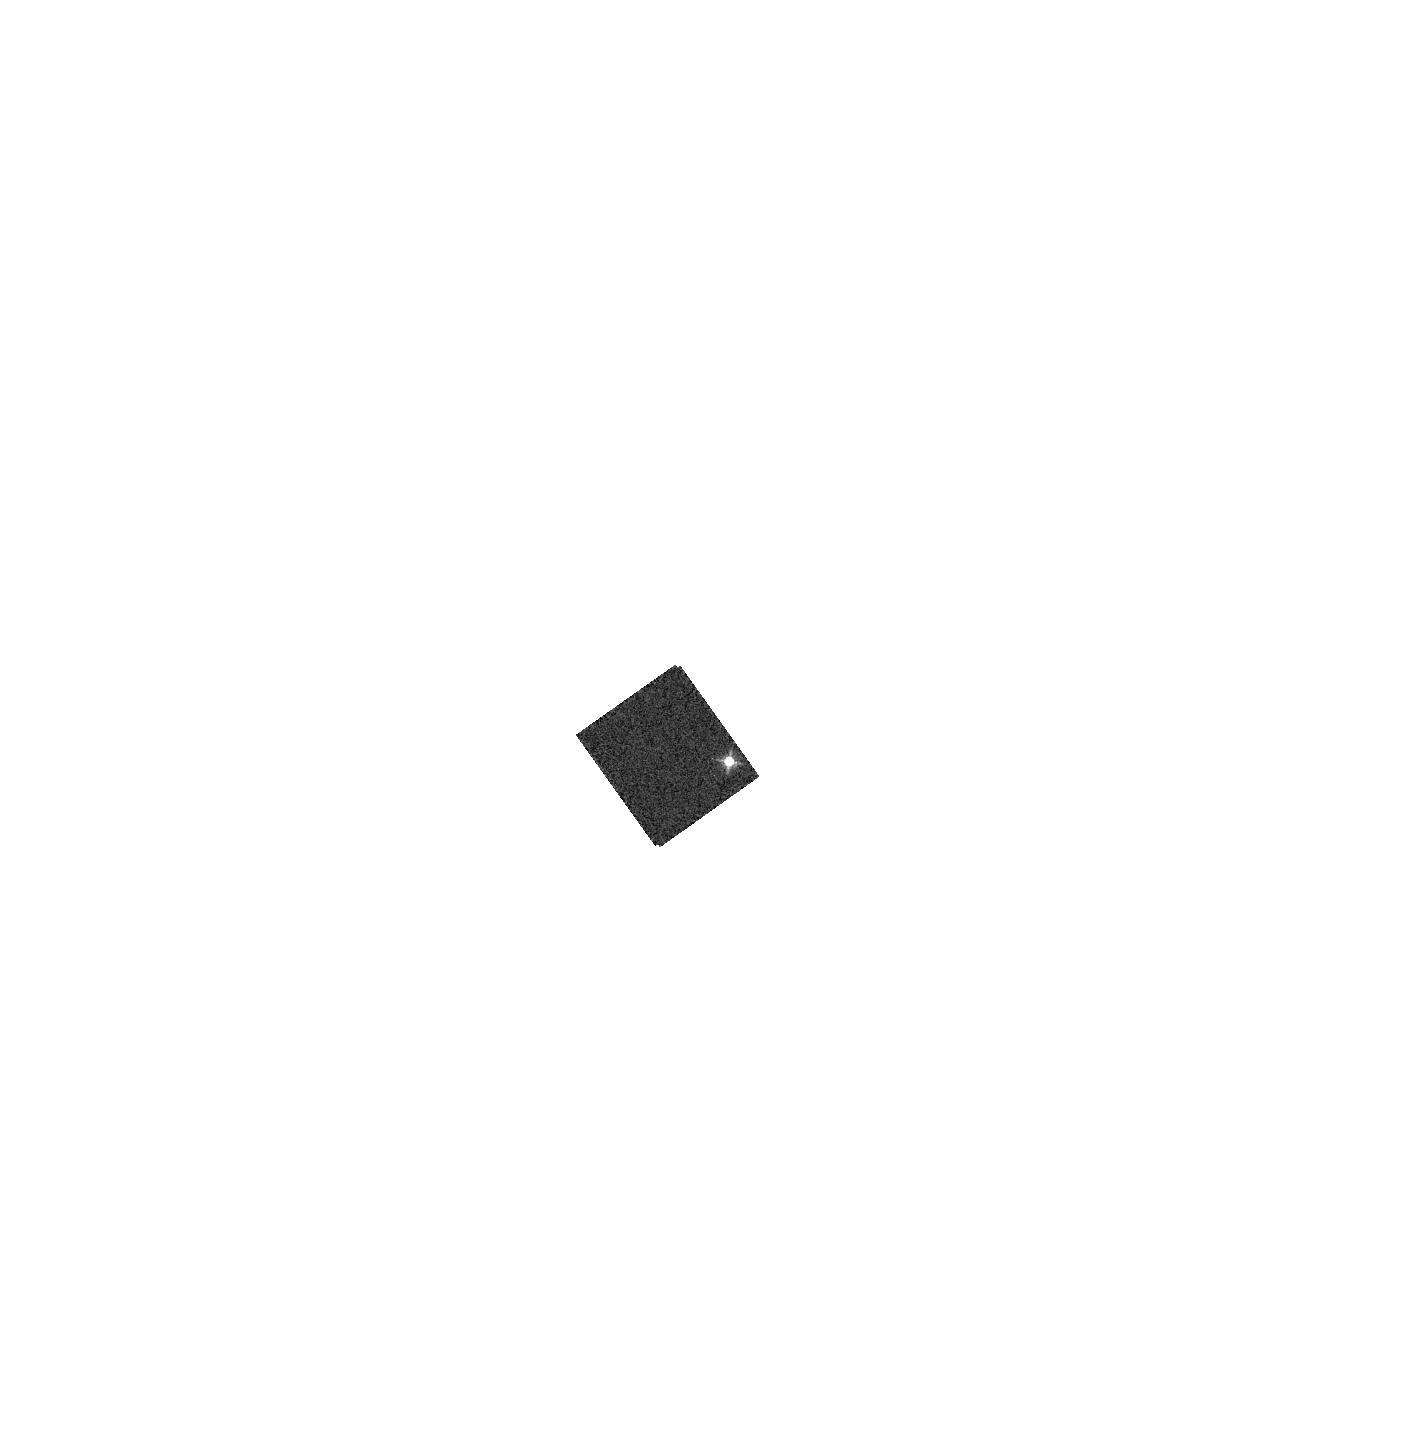
Target: GRW+70D5824. Instrument: WFC3/IR. Filter: F126N. Exposure: 2 min. Observation ID: hst_13575_16_wfc3_ir_f126n_ich316

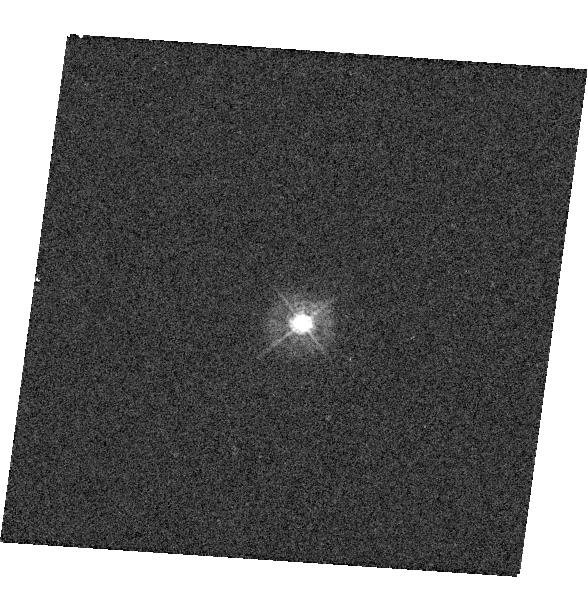
Target: GSC-02581-02323. Instrument: WFC3/UVIS. Filter: F336W. Exposure: 1 min. Observation ID: hst_13575_08_wfc3_uvis_f336w_ich308

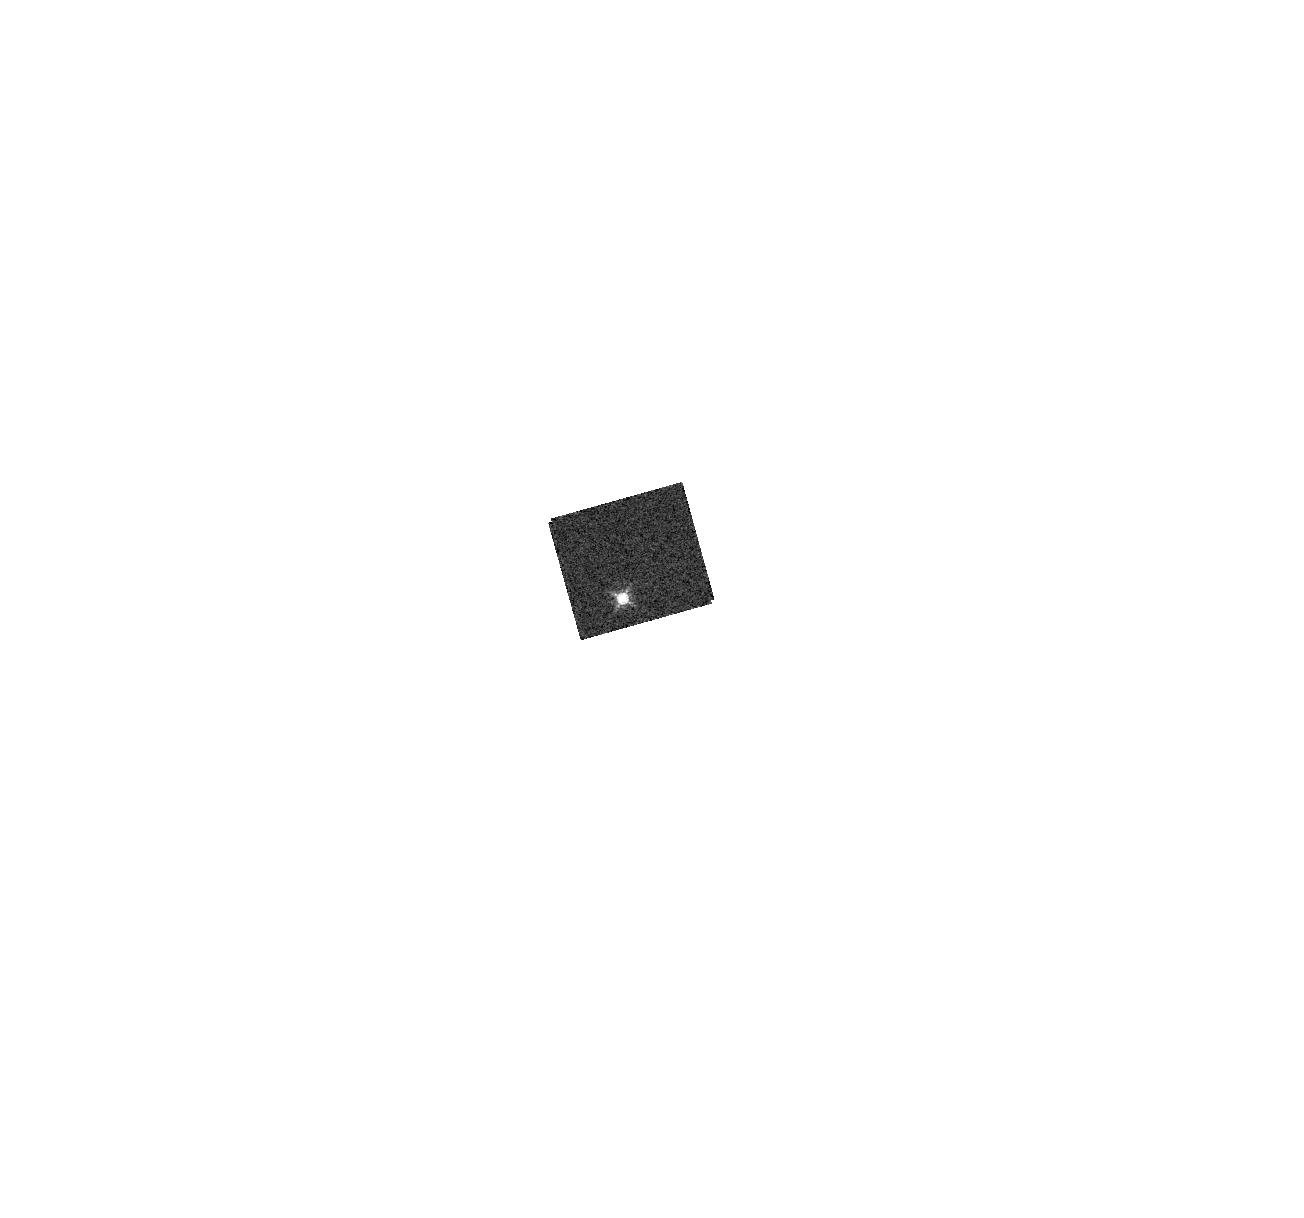
Target: GD-153. Instrument: WFC3/IR. Filter: F153M. Exposure: 1 min. Observation ID: hst_13575_18_wfc3_ir_f153m_ich318

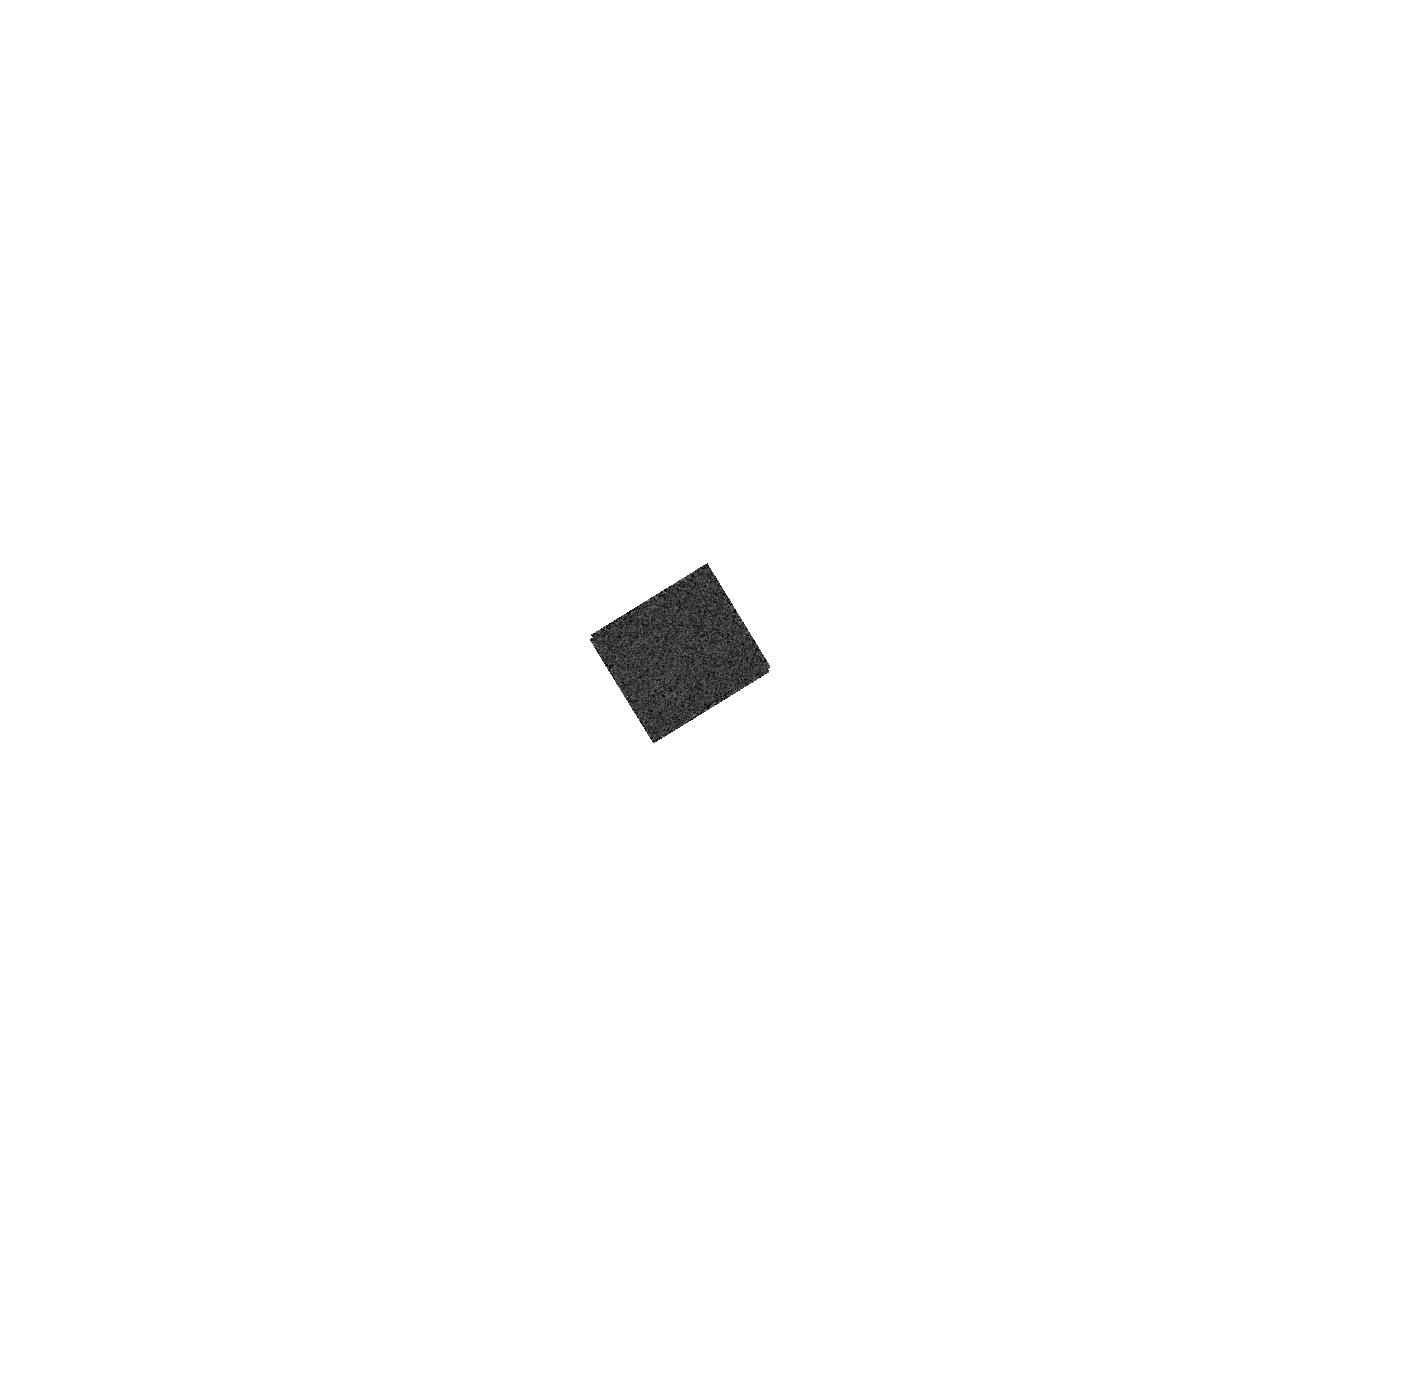
Target: HIP-66578. Instrument: WFC3/IR. Filter: F128N. Exposure: 2 min. Observation ID: hst_13575_17_wfc3_ir_f128n_ich317

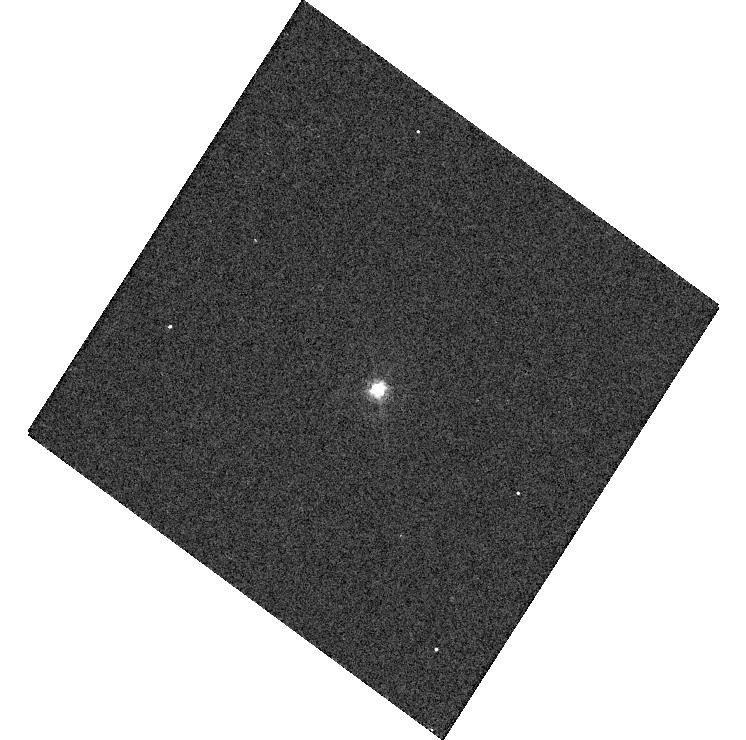
Target: GSC-02581-02323. Instrument: WFC3/UVIS. Filter: F469N. Exposure: 1 min. Observation ID: hst_13575_14_wfc3_uvis_f469n_ich314

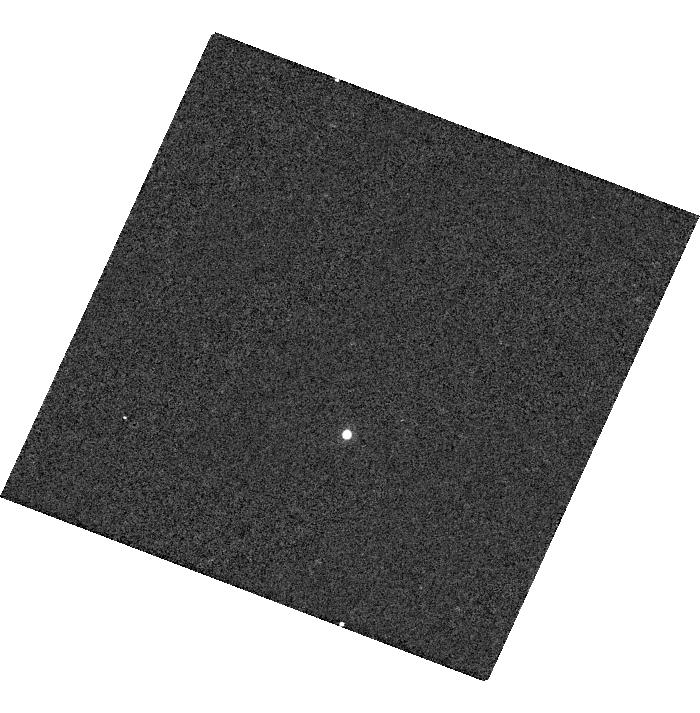
Target: GD-153. Instrument: WFC3/UVIS. Filter: F953N. Exposure: 2 min. Observation ID: hst_13575_03_wfc3_uvis_f953n_ich303

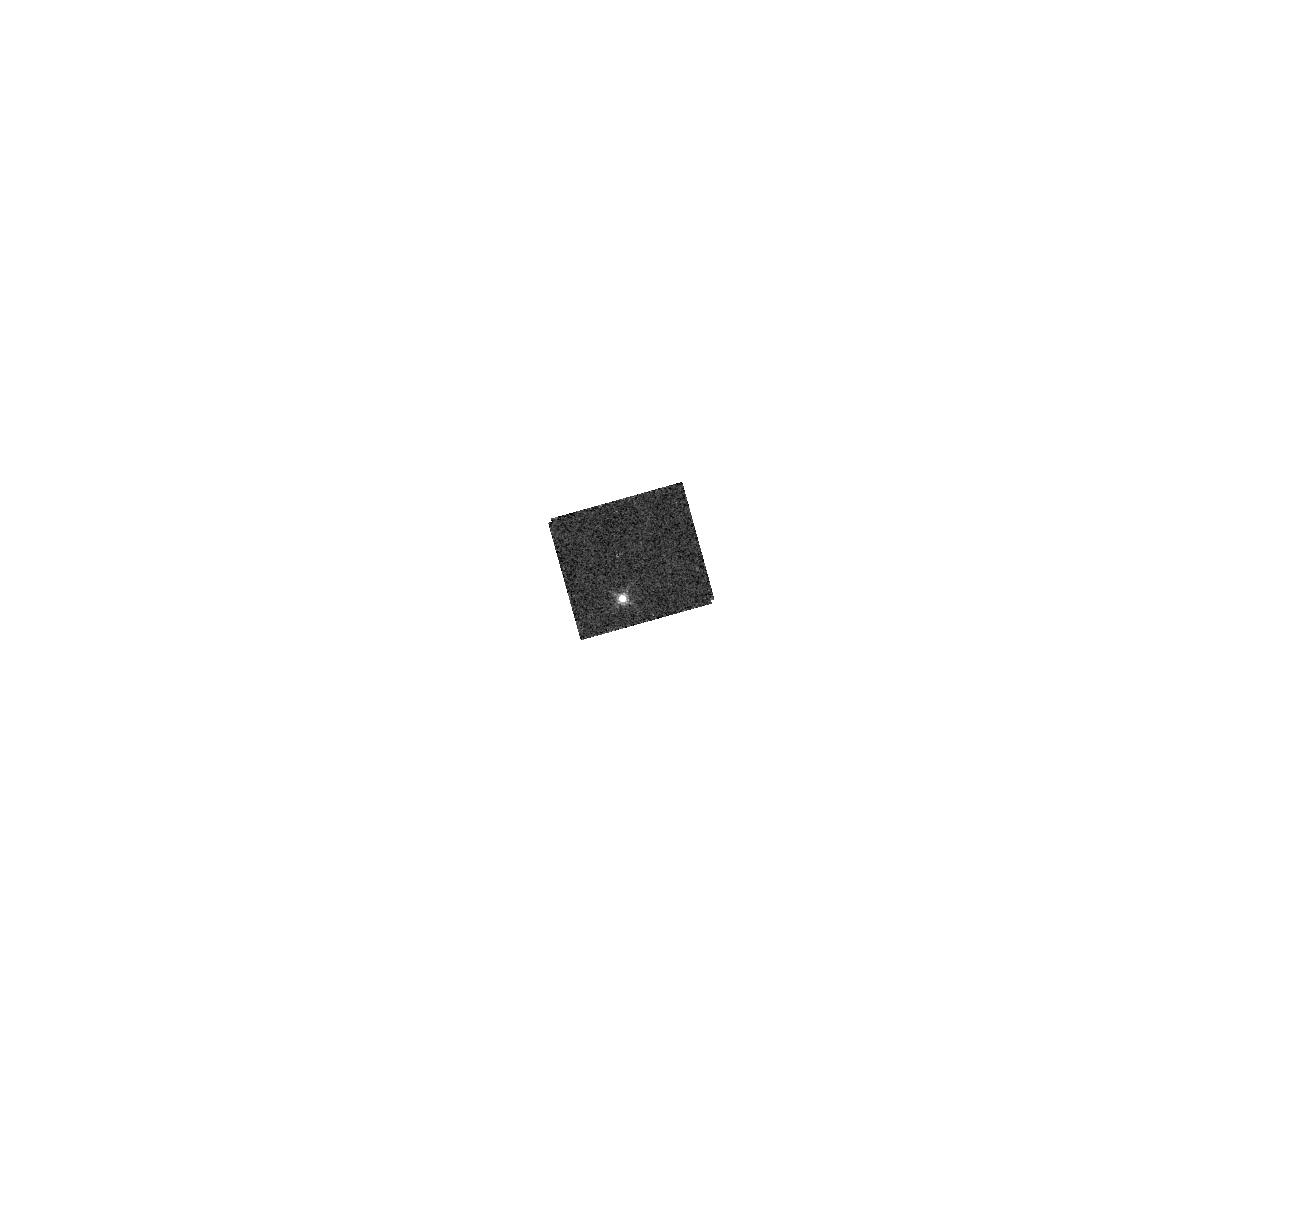
Target: GD-153. Instrument: WFC3/IR. Filter: F167N. Exposure: 3 min. Observation ID: hst_13575_18_wfc3_ir_f167n_ich318

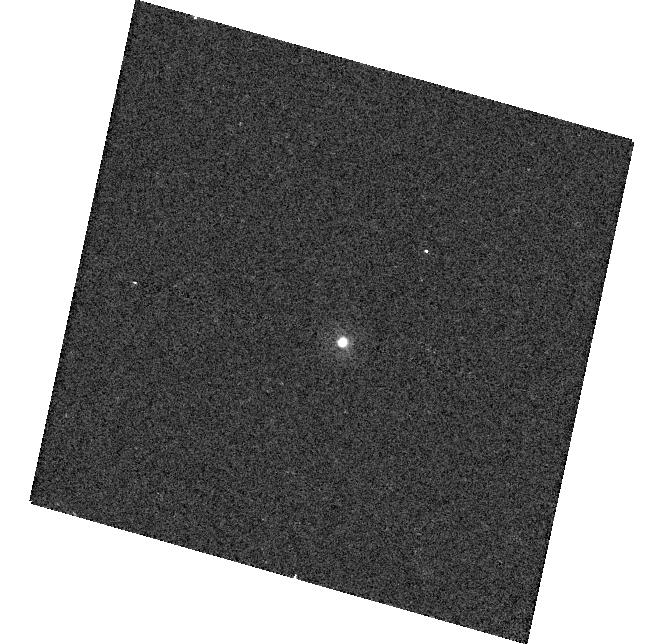
Target: GSC-02581-02323. Instrument: WFC3/UVIS. Filter: F225W. Exposure: 4 min. Observation ID: hst_13575_15_wfc3_uvis_f225w_ich315

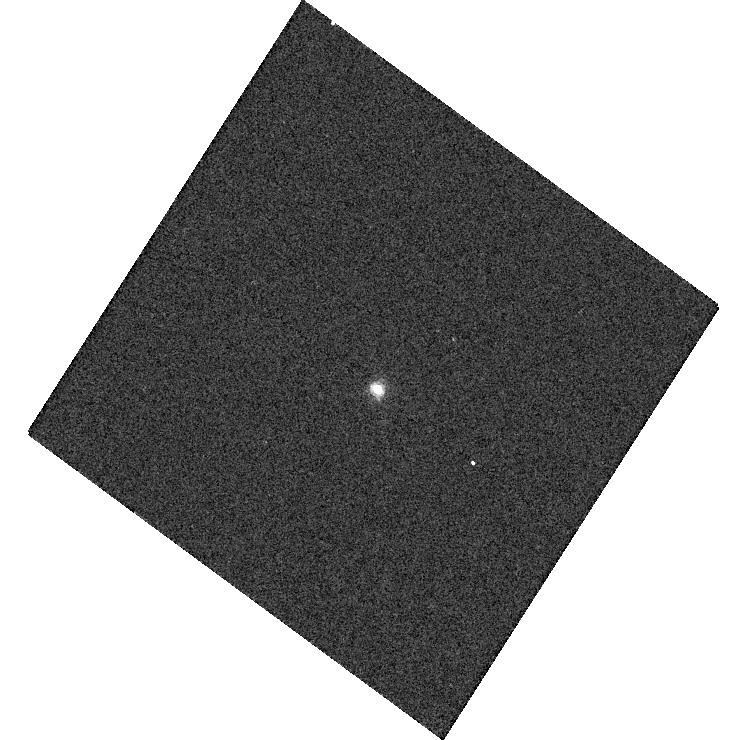
Target: GSC-02581-02323. Instrument: WFC3/UVIS. Filter: F656N. Exposure: 2 min. Observation ID: hst_13575_14_wfc3_uvis_f656n_ich314

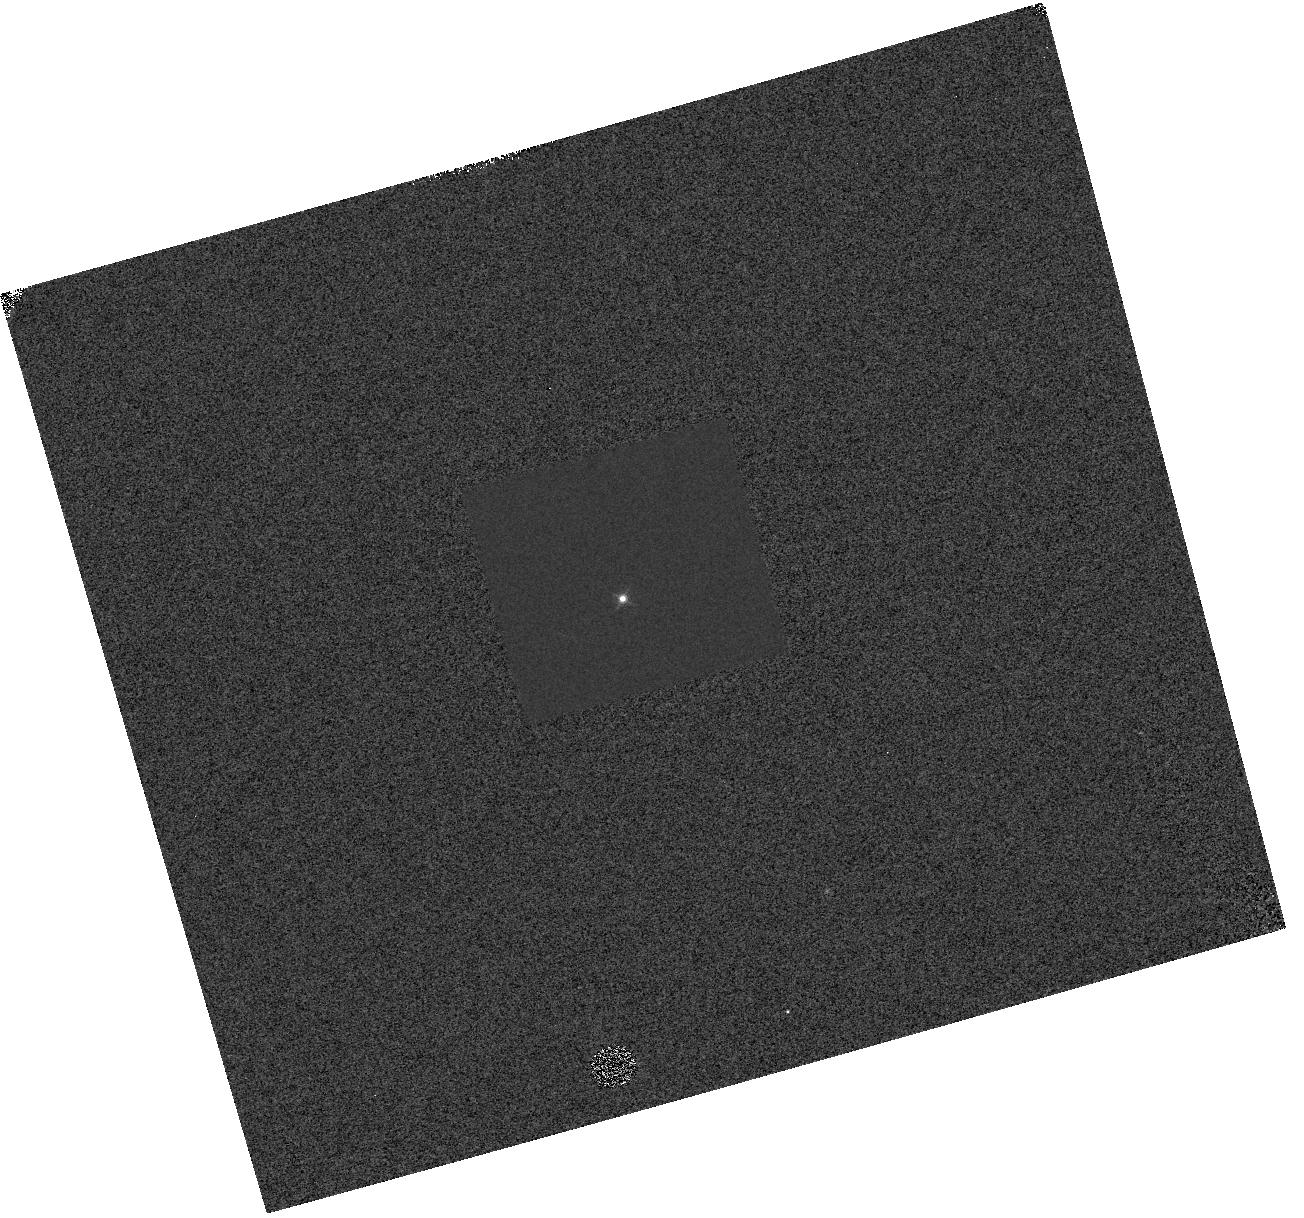
Target: GD-153. Instrument: WFC3/IR. Filter: F127M. Exposure: 1 min. Observation ID: hst_13575_18_wfc3_ir_f127m_ich318

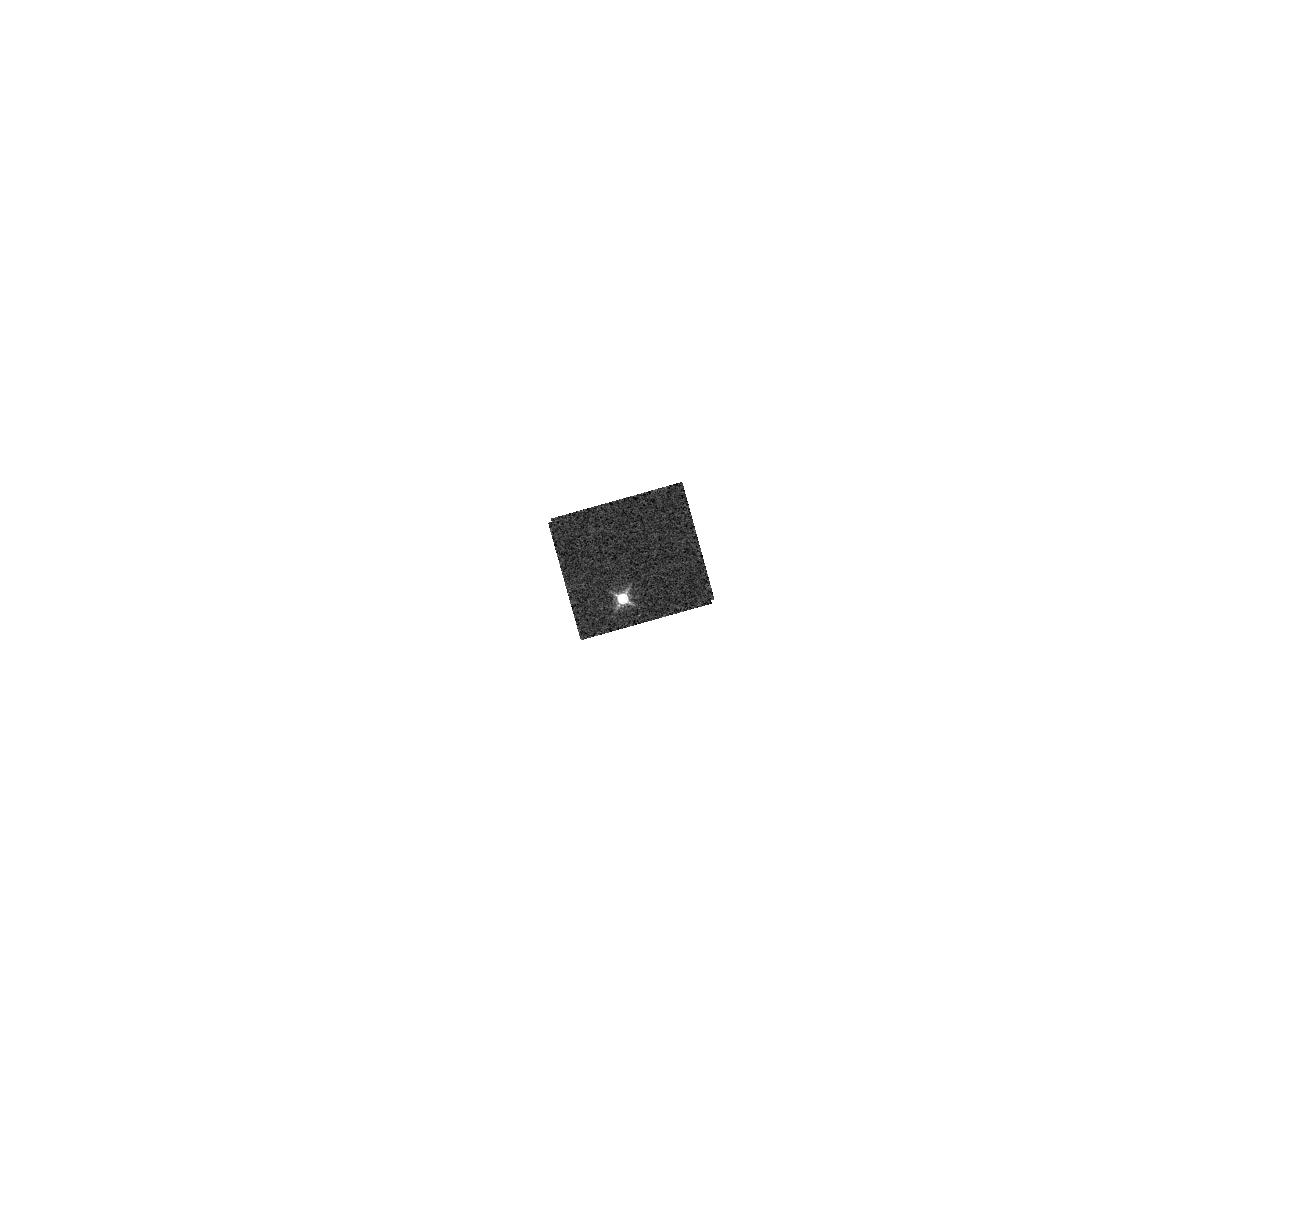
Target: GD-153. Instrument: WFC3/IR. Filter: F139M. Exposure: 1 min. Observation ID: hst_13575_18_wfc3_ir_f139m_ich318

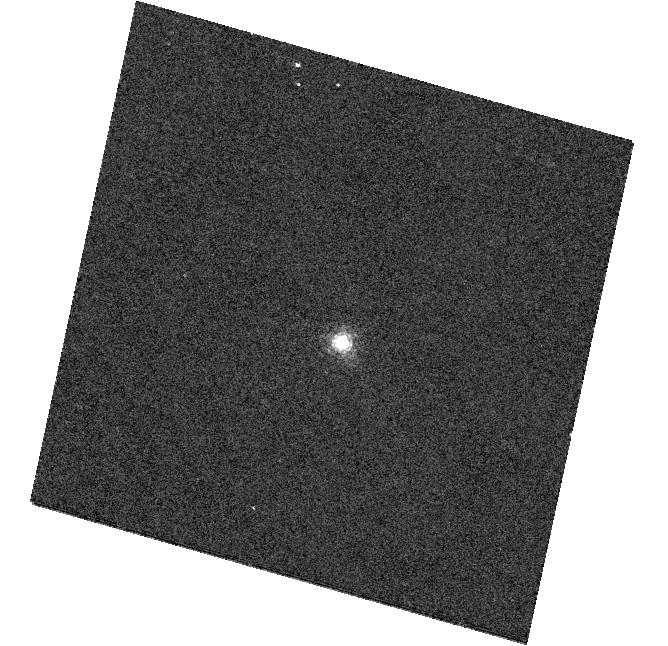
Target: GSC-02581-02323. Instrument: WFC3/UVIS. Filter: FQ906N. Exposure: 2 min. Observation ID: hst_13575_12_wfc3_uvis_fq906n_ich312

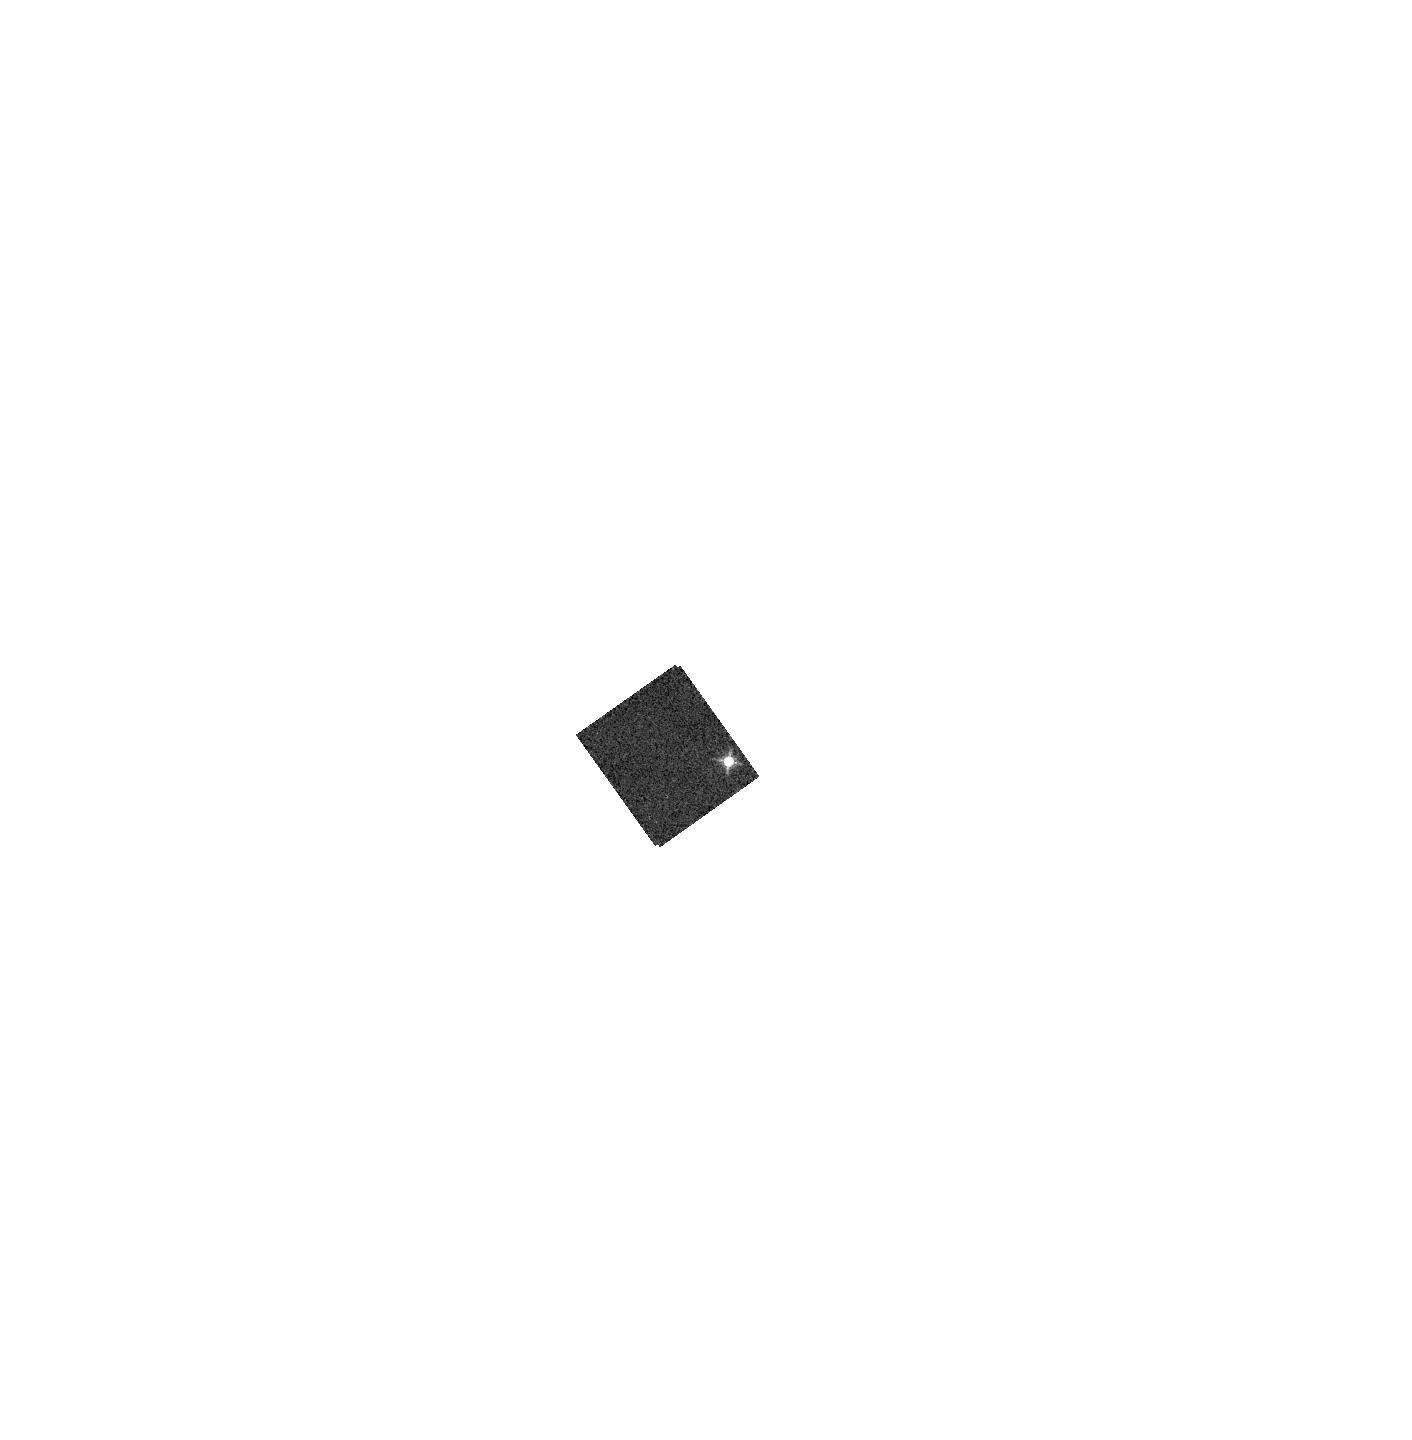
Target: GRW+70D5824. Instrument: WFC3/IR. Filter: F130N. Exposure: 2 min. Observation ID: hst_13575_16_wfc3_ir_f130n_ich316

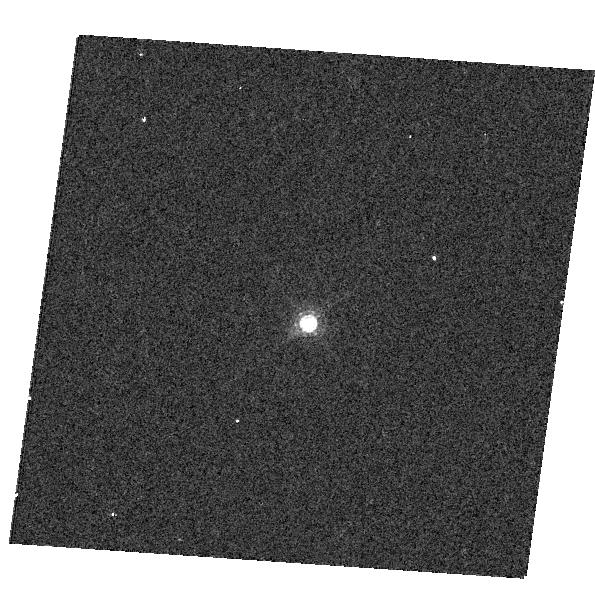
Target: GSC-02581-02323. Instrument: WFC3/UVIS. Filter: FQ750N. Exposure: 1 min. Observation ID: hst_13575_08_wfc3_uvis_fq750n_ich308

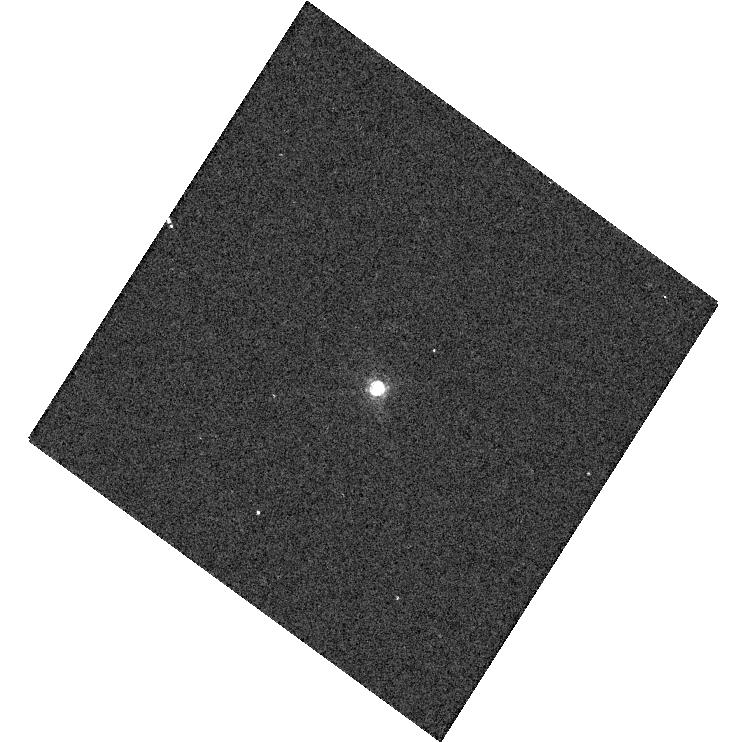
Target: GSC-02581-02323. Instrument: WFC3/UVIS. Filter: F658N. Exposure: 2 min. Observation ID: hst_13575_09_wfc3_uvis_f658n_ich309

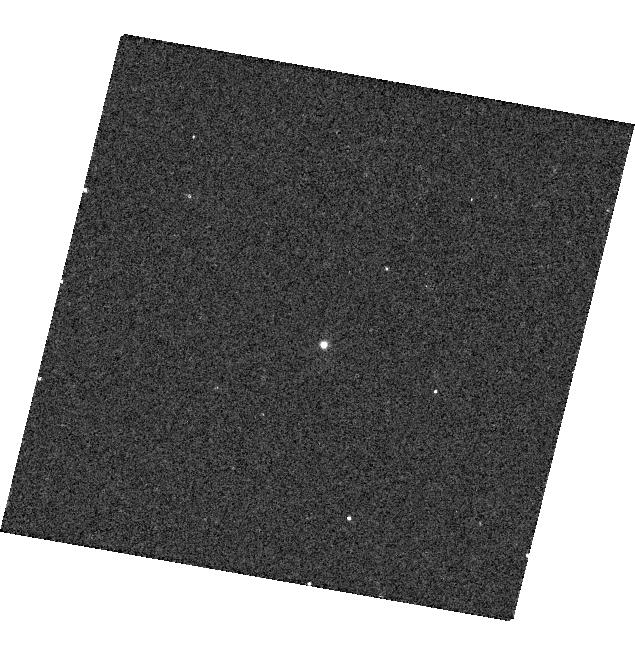
Target: GSC-02581-02323. Instrument: WFC3/UVIS. Filter: F218W. Exposure: 6 min. Observation ID: hst_13575_11_wfc3_uvis_f218w_ich311

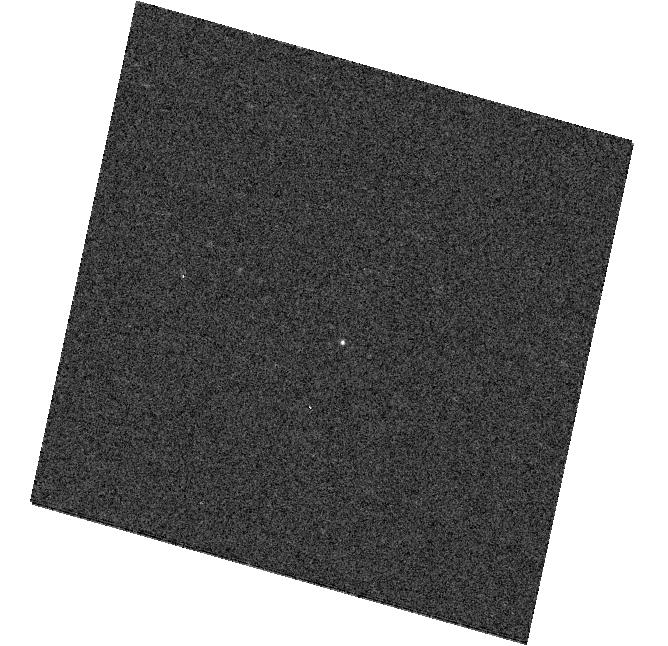
Target: GSC-02581-02323. Instrument: WFC3/UVIS. Filter: FQ232N. Exposure: 2 min. Observation ID: hst_13575_12_wfc3_uvis_fq232n_ich312

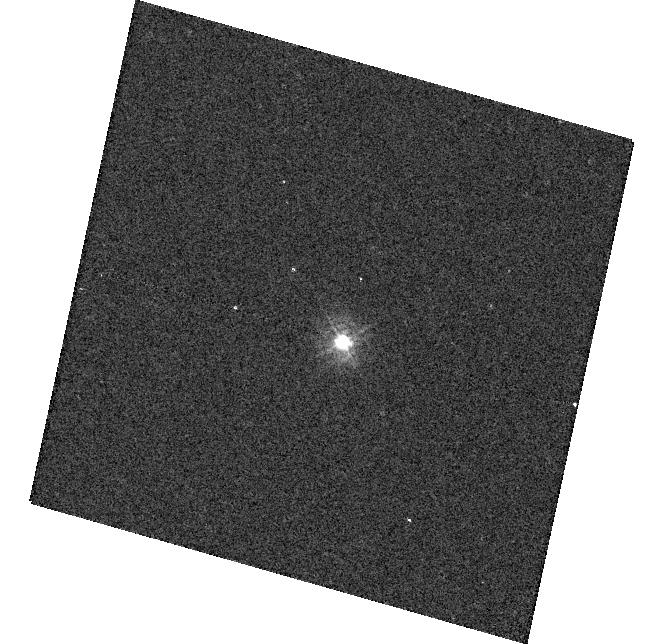
Target: GSC-02581-02323. Instrument: WFC3/UVIS. Filter: F275W. Exposure: 5 min. Observation ID: hst_13575_15_wfc3_uvis_f275w_ich315

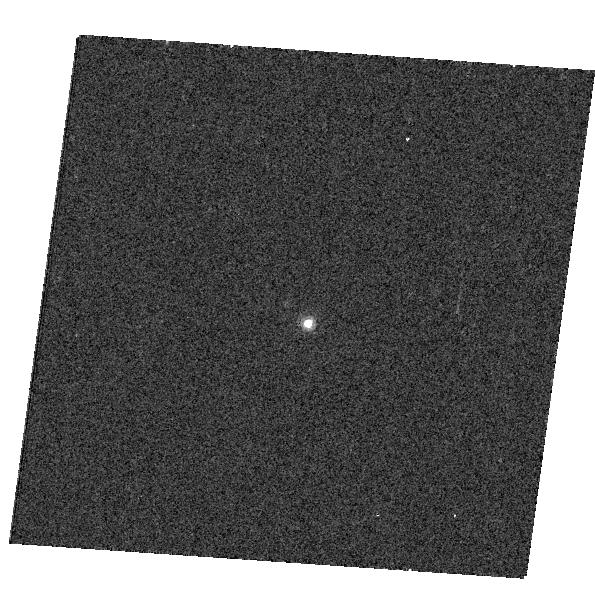
Target: GSC-02581-02323. Instrument: WFC3/UVIS. Filter: FQ674N. Exposure: 1 min. Observation ID: hst_13575_08_wfc3_uvis_fq674n_ich308

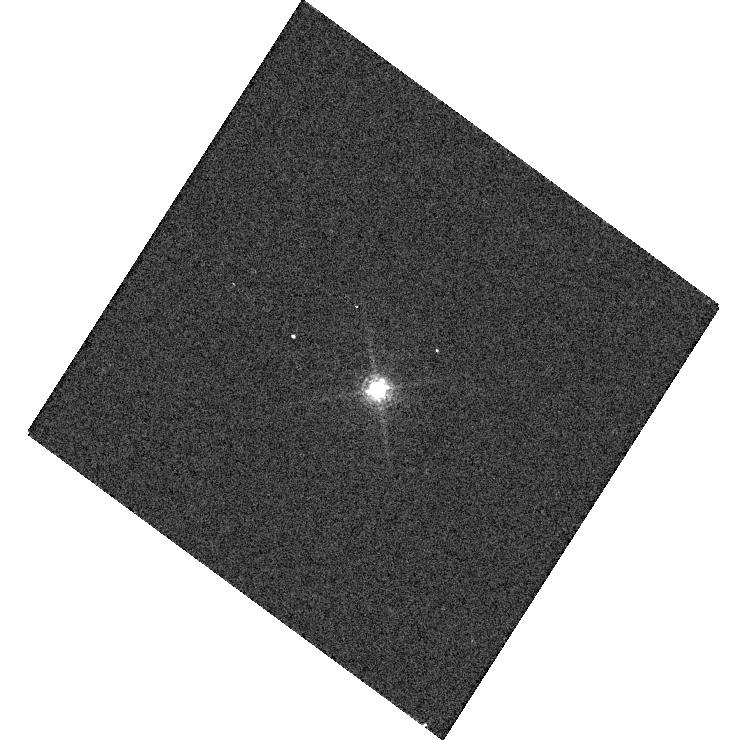
Target: GSC-02581-02323. Instrument: WFC3/UVIS. Filter: F645N. Exposure: 2 min. Observation ID: hst_13575_14_wfc3_uvis_f645n_ich314

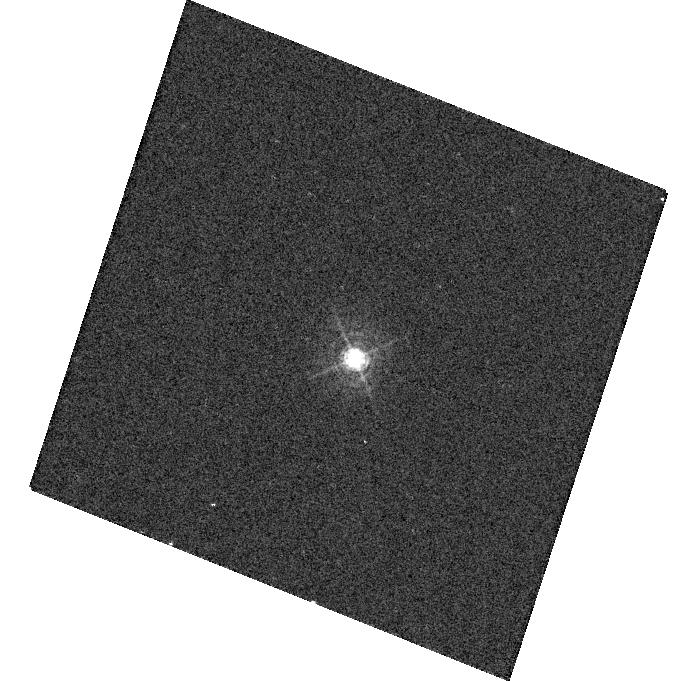
Target: GSC-02581-02323. Instrument: WFC3/UVIS. Filter: F410M. Exposure: 1 min. Observation ID: hst_13575_13_wfc3_uvis_f410m_ich313

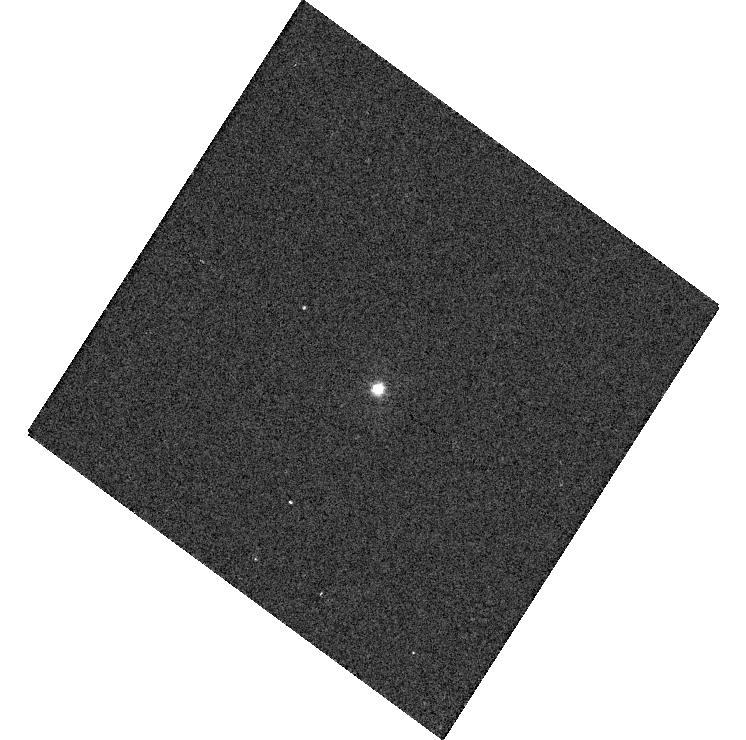
Target: GSC-02581-02323. Instrument: WFC3/UVIS. Filter: F373N. Exposure: 2 min. Observation ID: hst_13575_14_wfc3_uvis_f373n_ich314

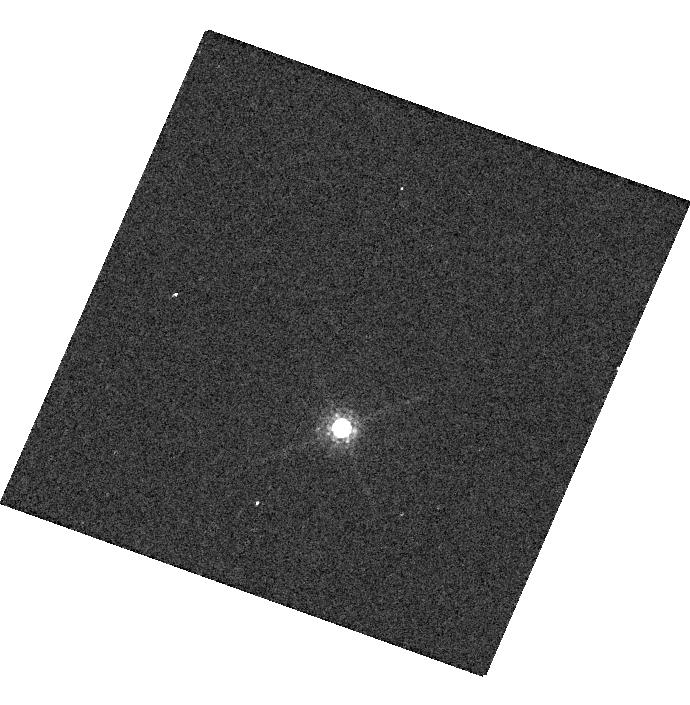
Target: GD-153. Instrument: WFC3/UVIS. Filter: F845M. Exposure: 1 min. Observation ID: hst_13575_05_wfc3_uvis_f845m_ich305

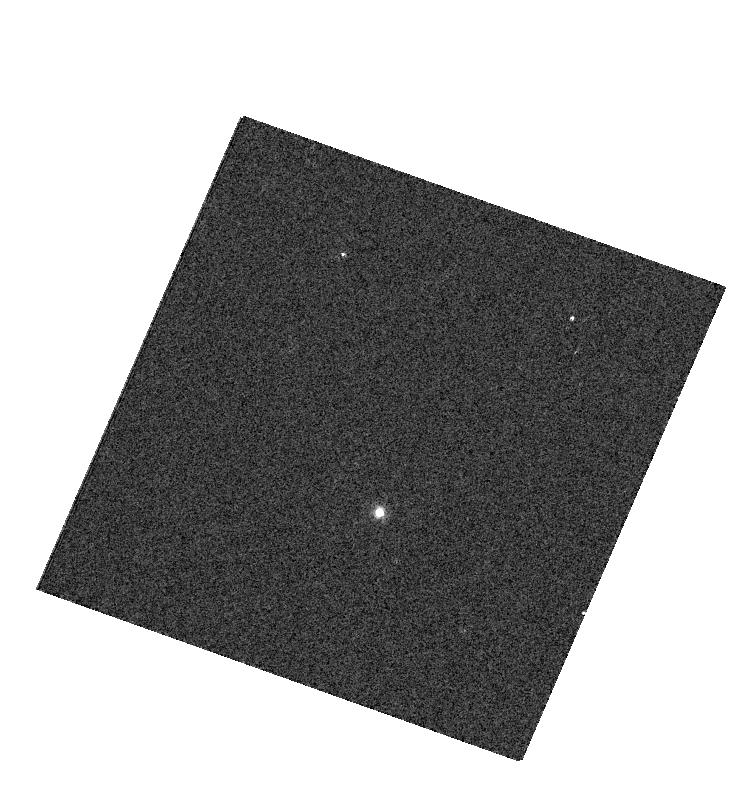
Target: GD-153. Instrument: WFC3/UVIS. Filter: FQ575N. Exposure: 1 min. Observation ID: hst_13575_a7_wfc3_uvis_fq575n_ich3a7

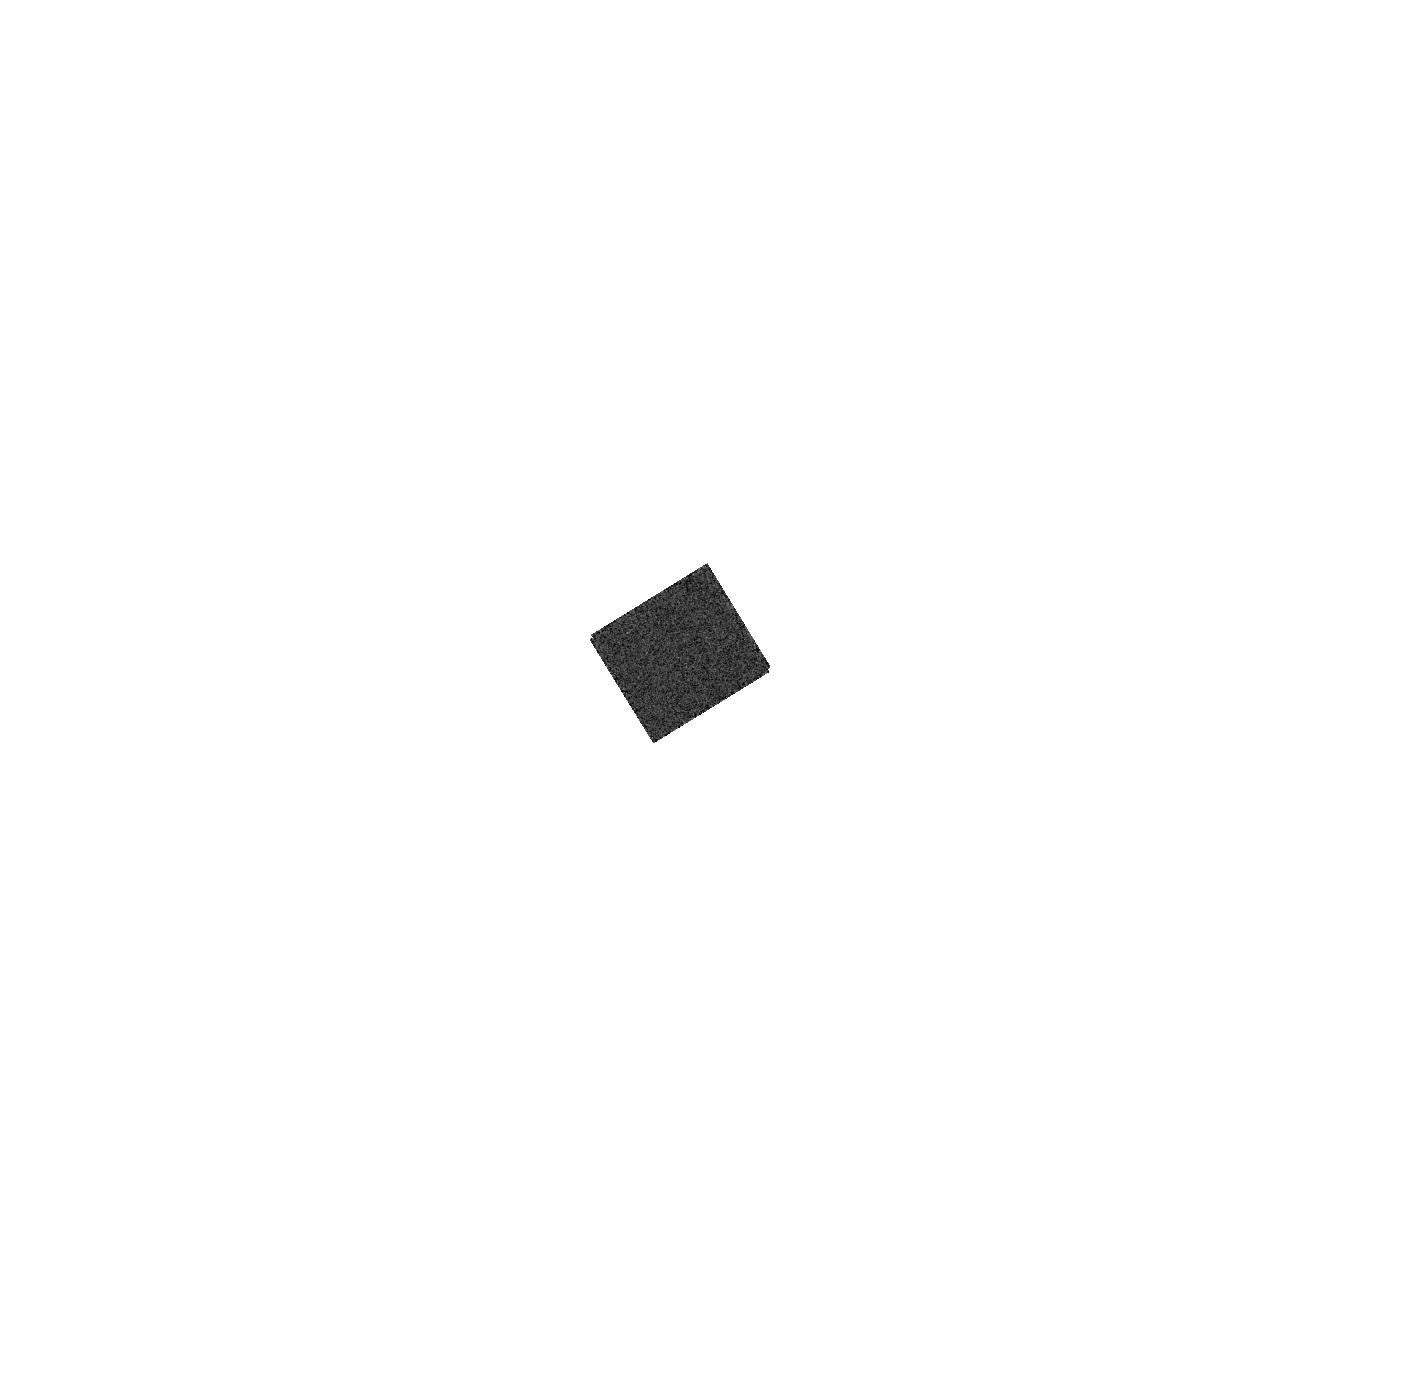
Target: HIP-66578. Instrument: WFC3/IR. Filter: F132N. Exposure: 2 min. Observation ID: hst_13575_17_wfc3_ir_f132n_ich317

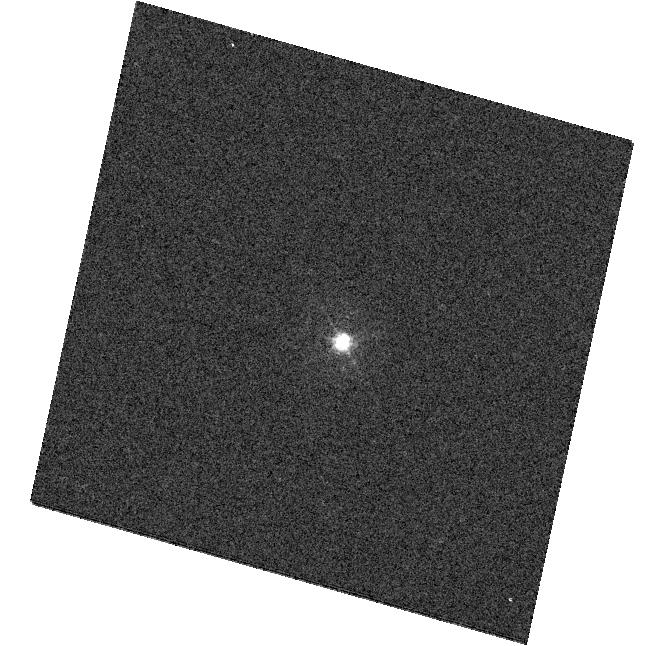
Target: GSC-02581-02323. Instrument: WFC3/UVIS. Filter: FQ422M. Exposure: 1 min. Observation ID: hst_13575_12_wfc3_uvis_fq422m_ich312

WFC3 UVIS & IR photometry (PI: Deustua, Susana E.)

This program's goals are : A) Monitor the photometric throughput in all WFC3 UVIS and IR filters during Cycle 21 GO programs, measure zeropoints and determine color term corrections. The data provide a monitor of the UVIS/IR flux stability as a function of time, wavelength and source brightness. This is a continuation of Program 13089. B) Monitor effects of contamination in all WFC3 IR filters. This is a continuation of Cy17-Cy20 contamination monitor programs. WFC3 UVIS: Observations of stars GD153 and P330E are obtained in subarrays at each of the four corners of the UVIS imager to monitor changes in the filter transmission in all the UV filters and to provide a monitor for the zeropoints, and color transformation terms 2 stars, Amps B & C WFC3 IR: Observations of GD153 and P330E are obtained in subarray mode for all IR filters 2 stars, subarray mode, 1 orbit each, interleaved with observations of GRW+70 Observations of GRW+70 are obtained in subarray mode for all IR filters 1 star, subarray mode, 2 orbits separated by 6 months. Orbits required: 17 orbits for zeropoints, 2 orbits for contamination monitor.